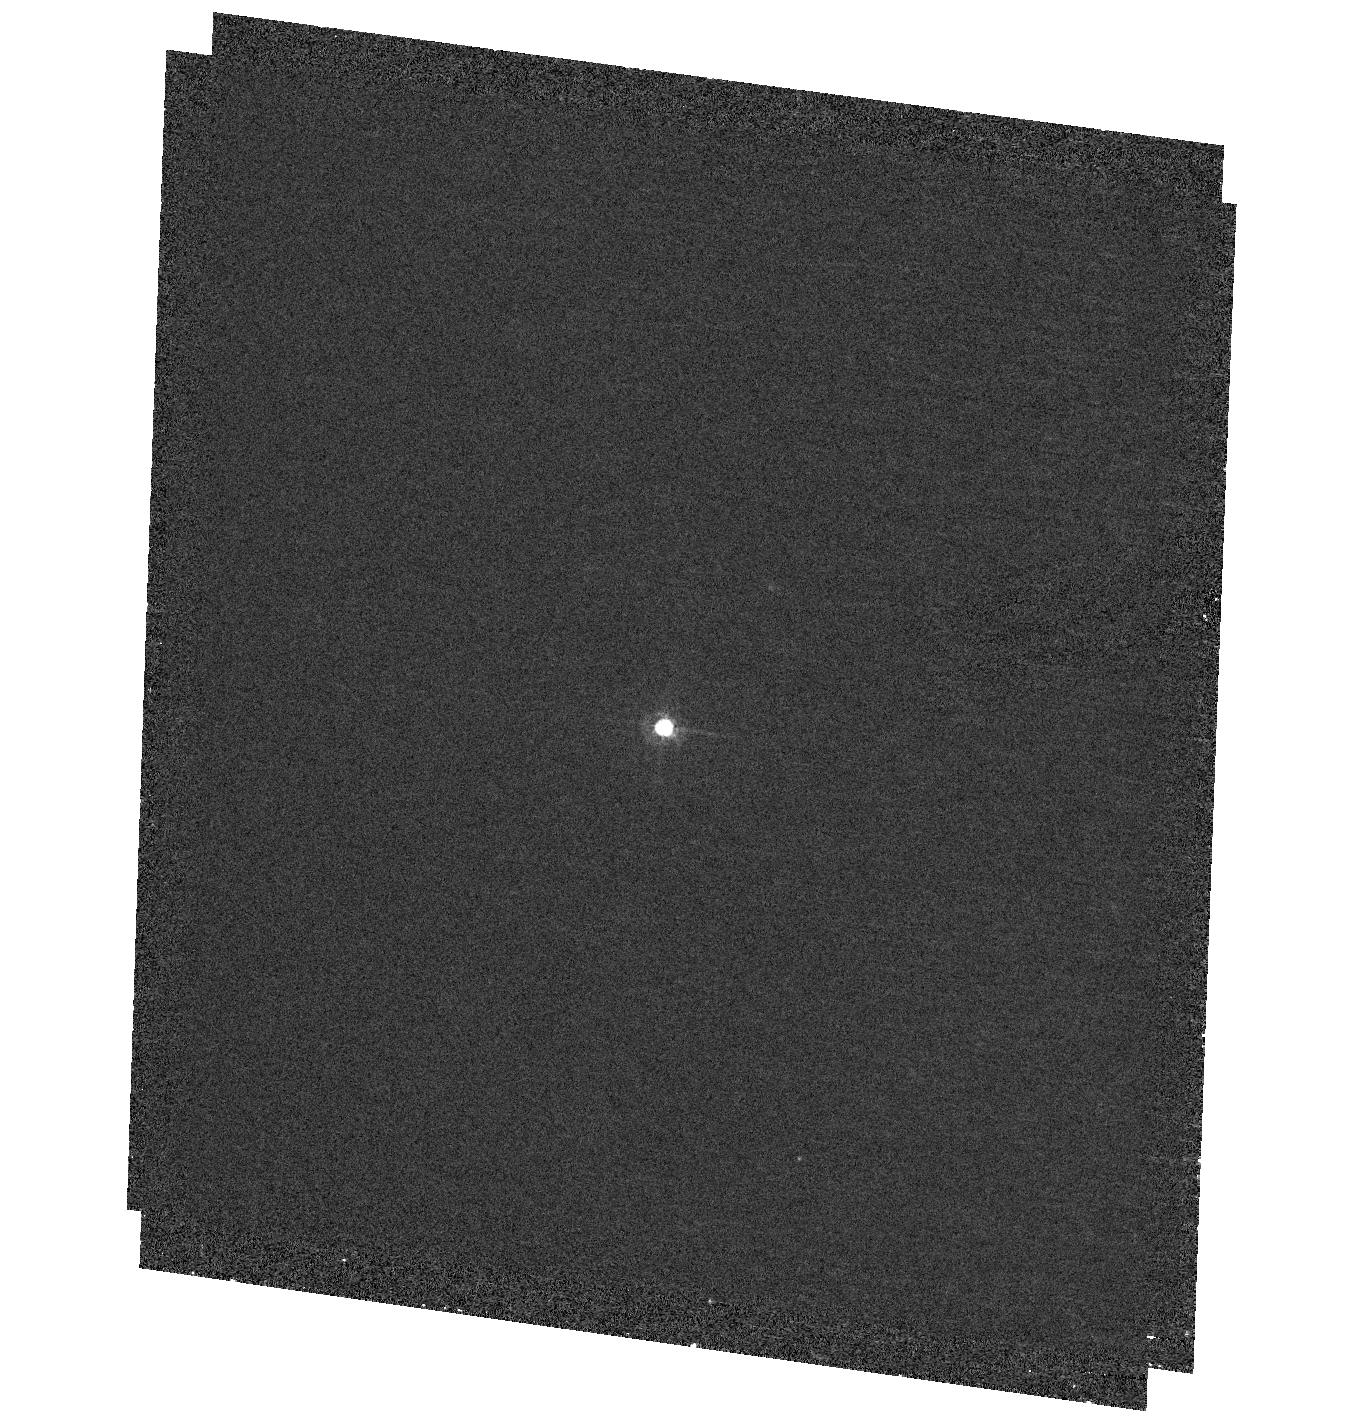
Target: LHS3250
Instrument: ACS/HRC
Filter: F435W
Exposure: 44 min
Observation ID: hst_10564_01_acs_hrc_f435w_j9ct01

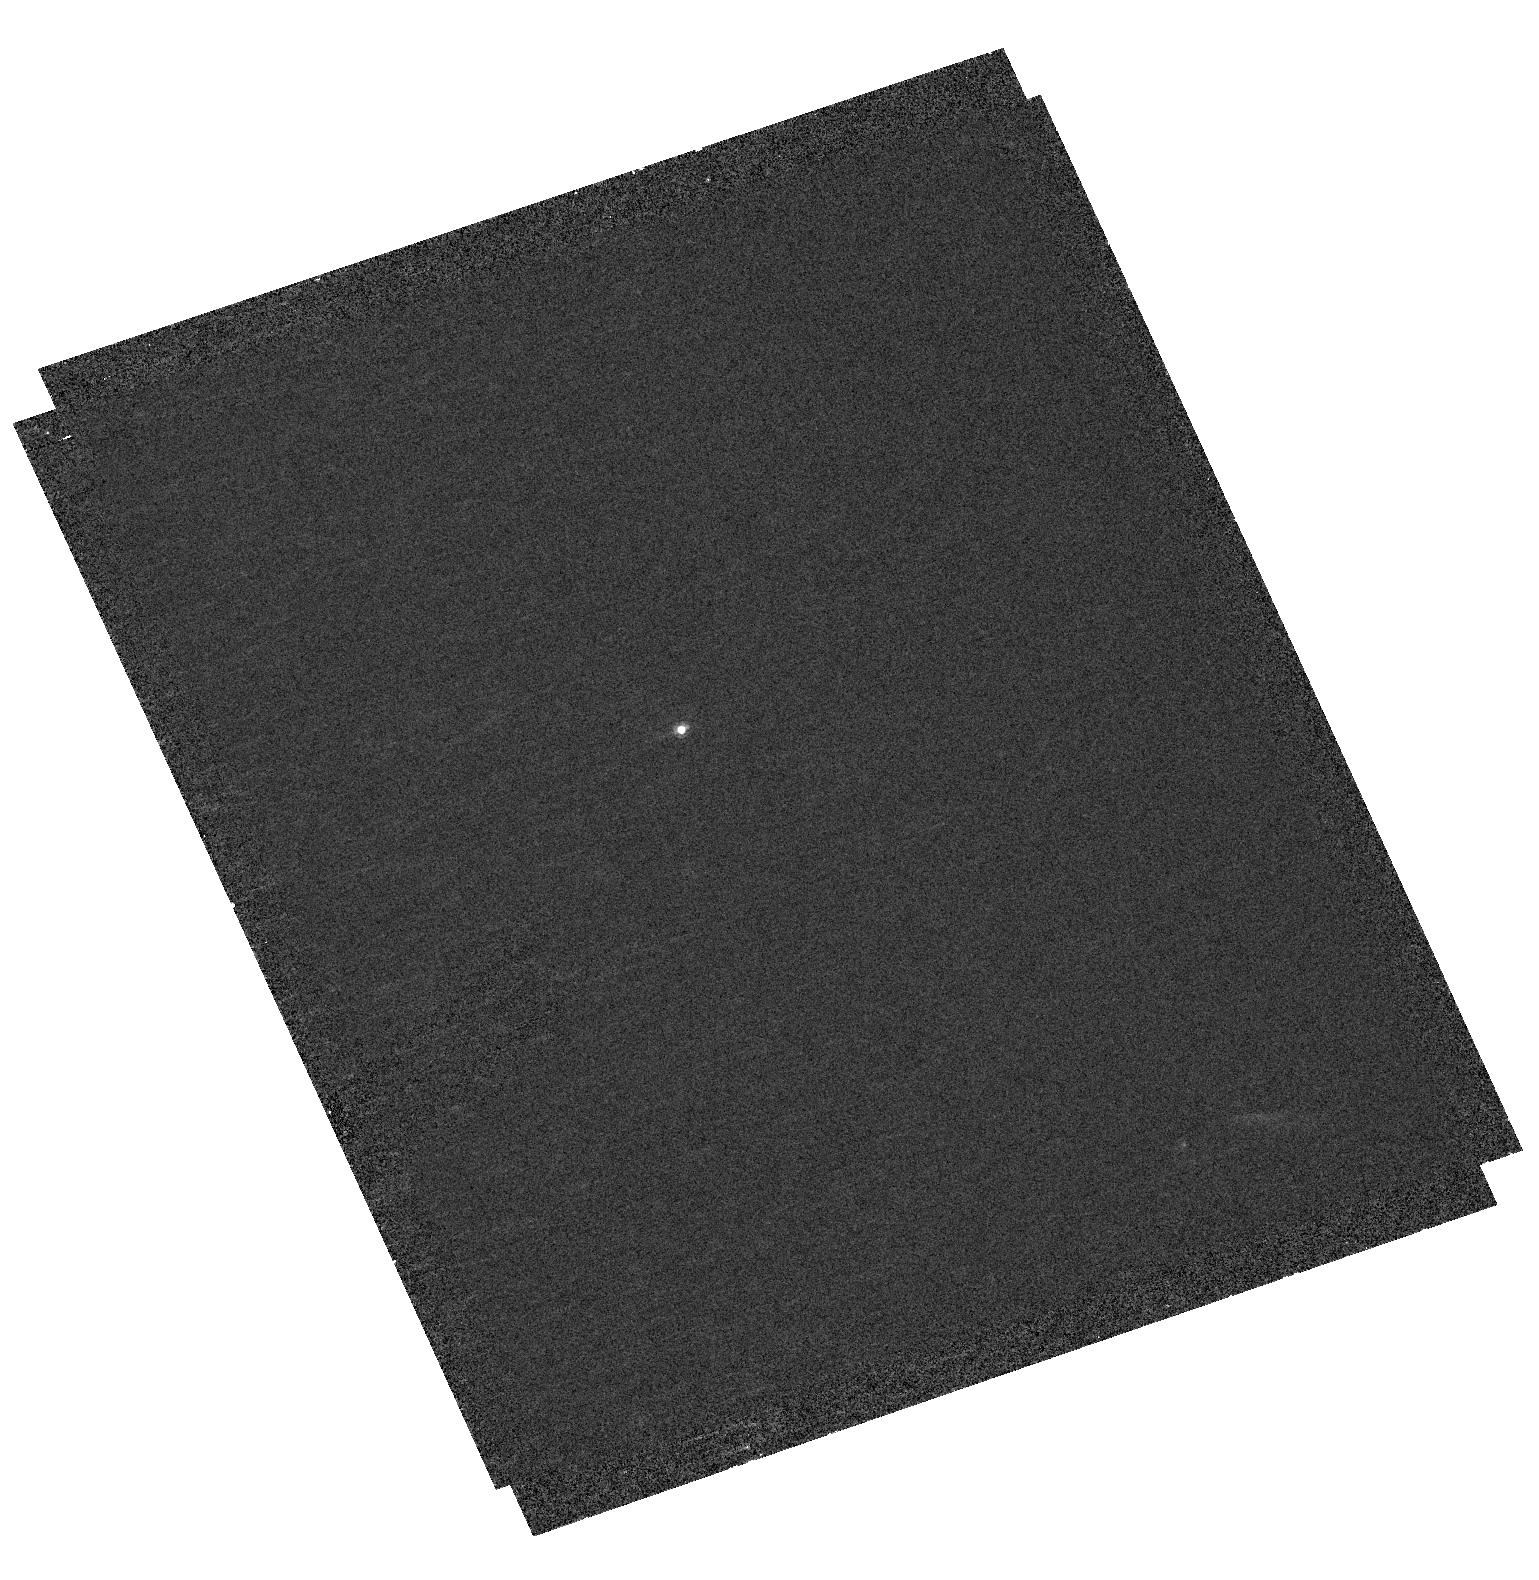
Target: SDSSJ1220
Instrument: ACS/HRC
Filter: F435W
Exposure: 39 min
Observation ID: hst_10564_09_acs_hrc_f435w_j9ct09

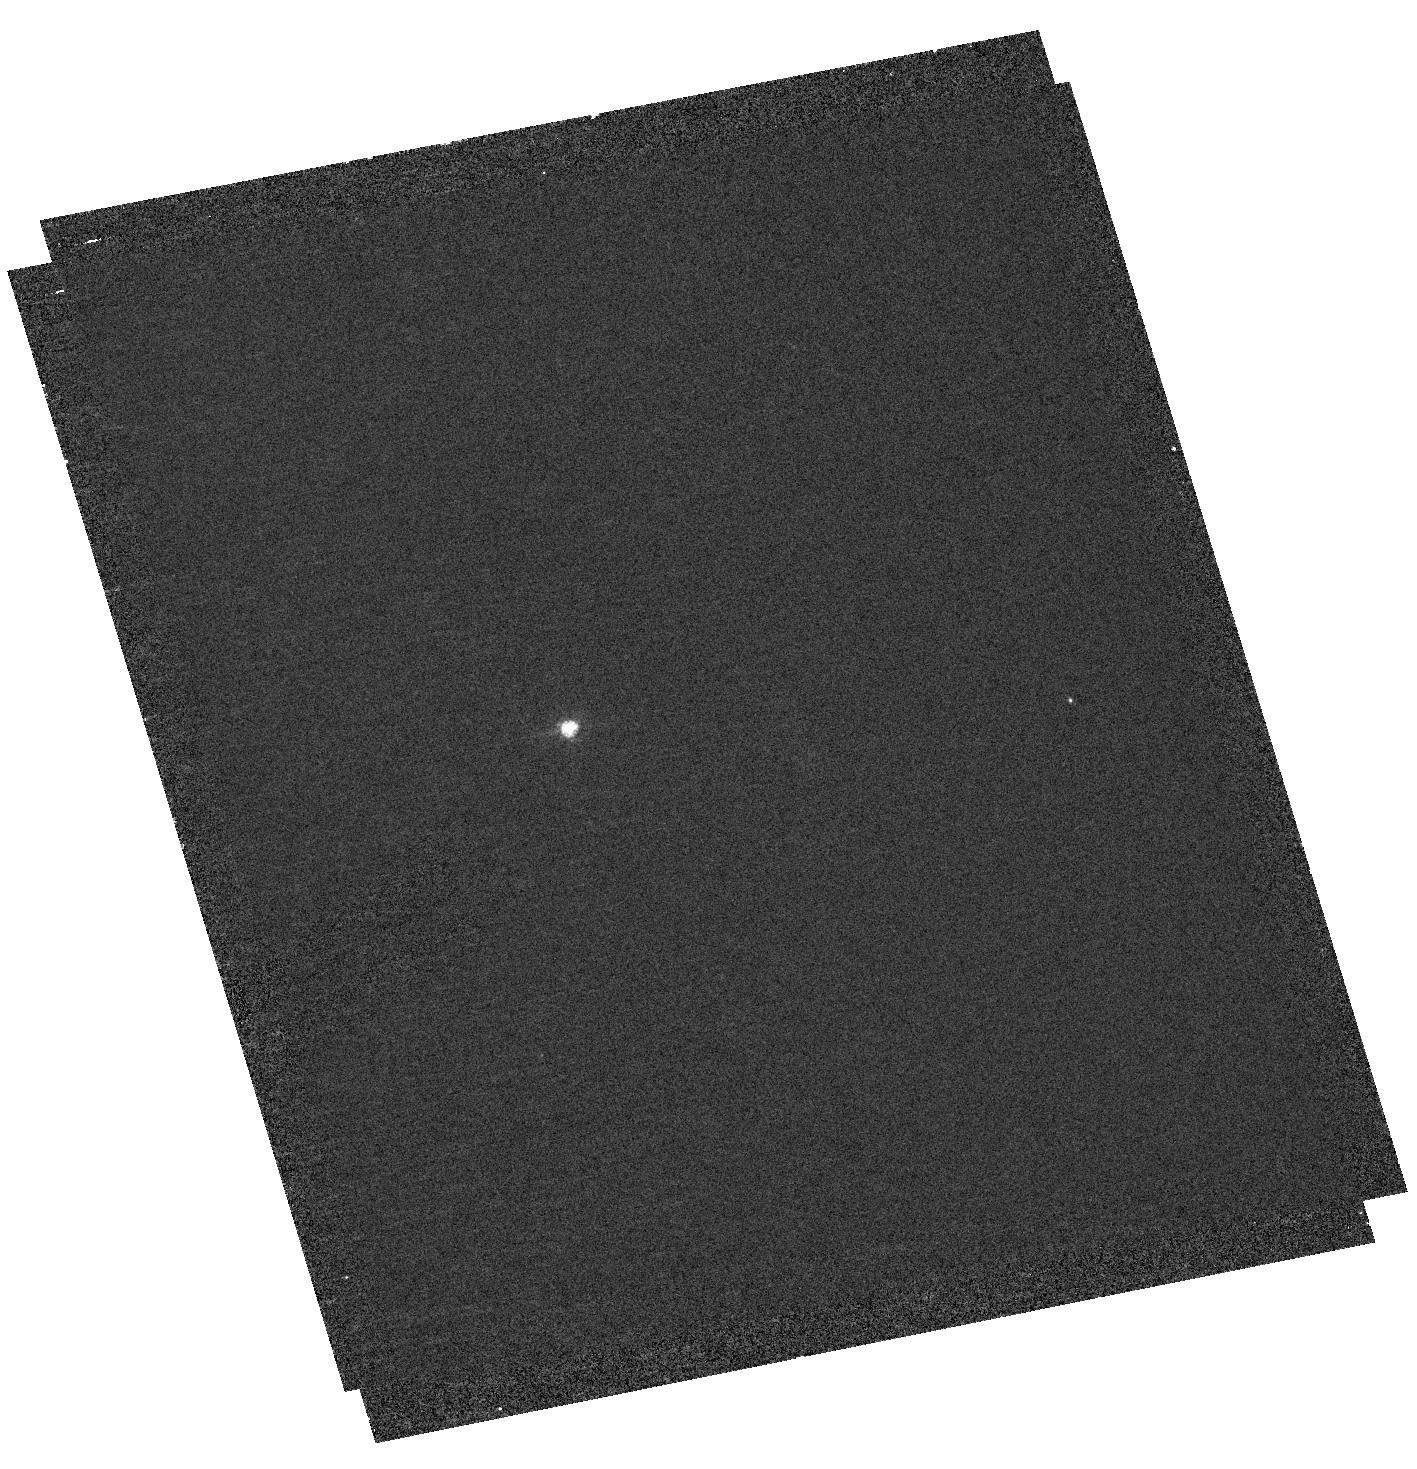
Target: CE51
Instrument: ACS/HRC
Filter: F435W
Exposure: 39 min
Observation ID: hst_10564_06_acs_hrc_f435w_j9ct06

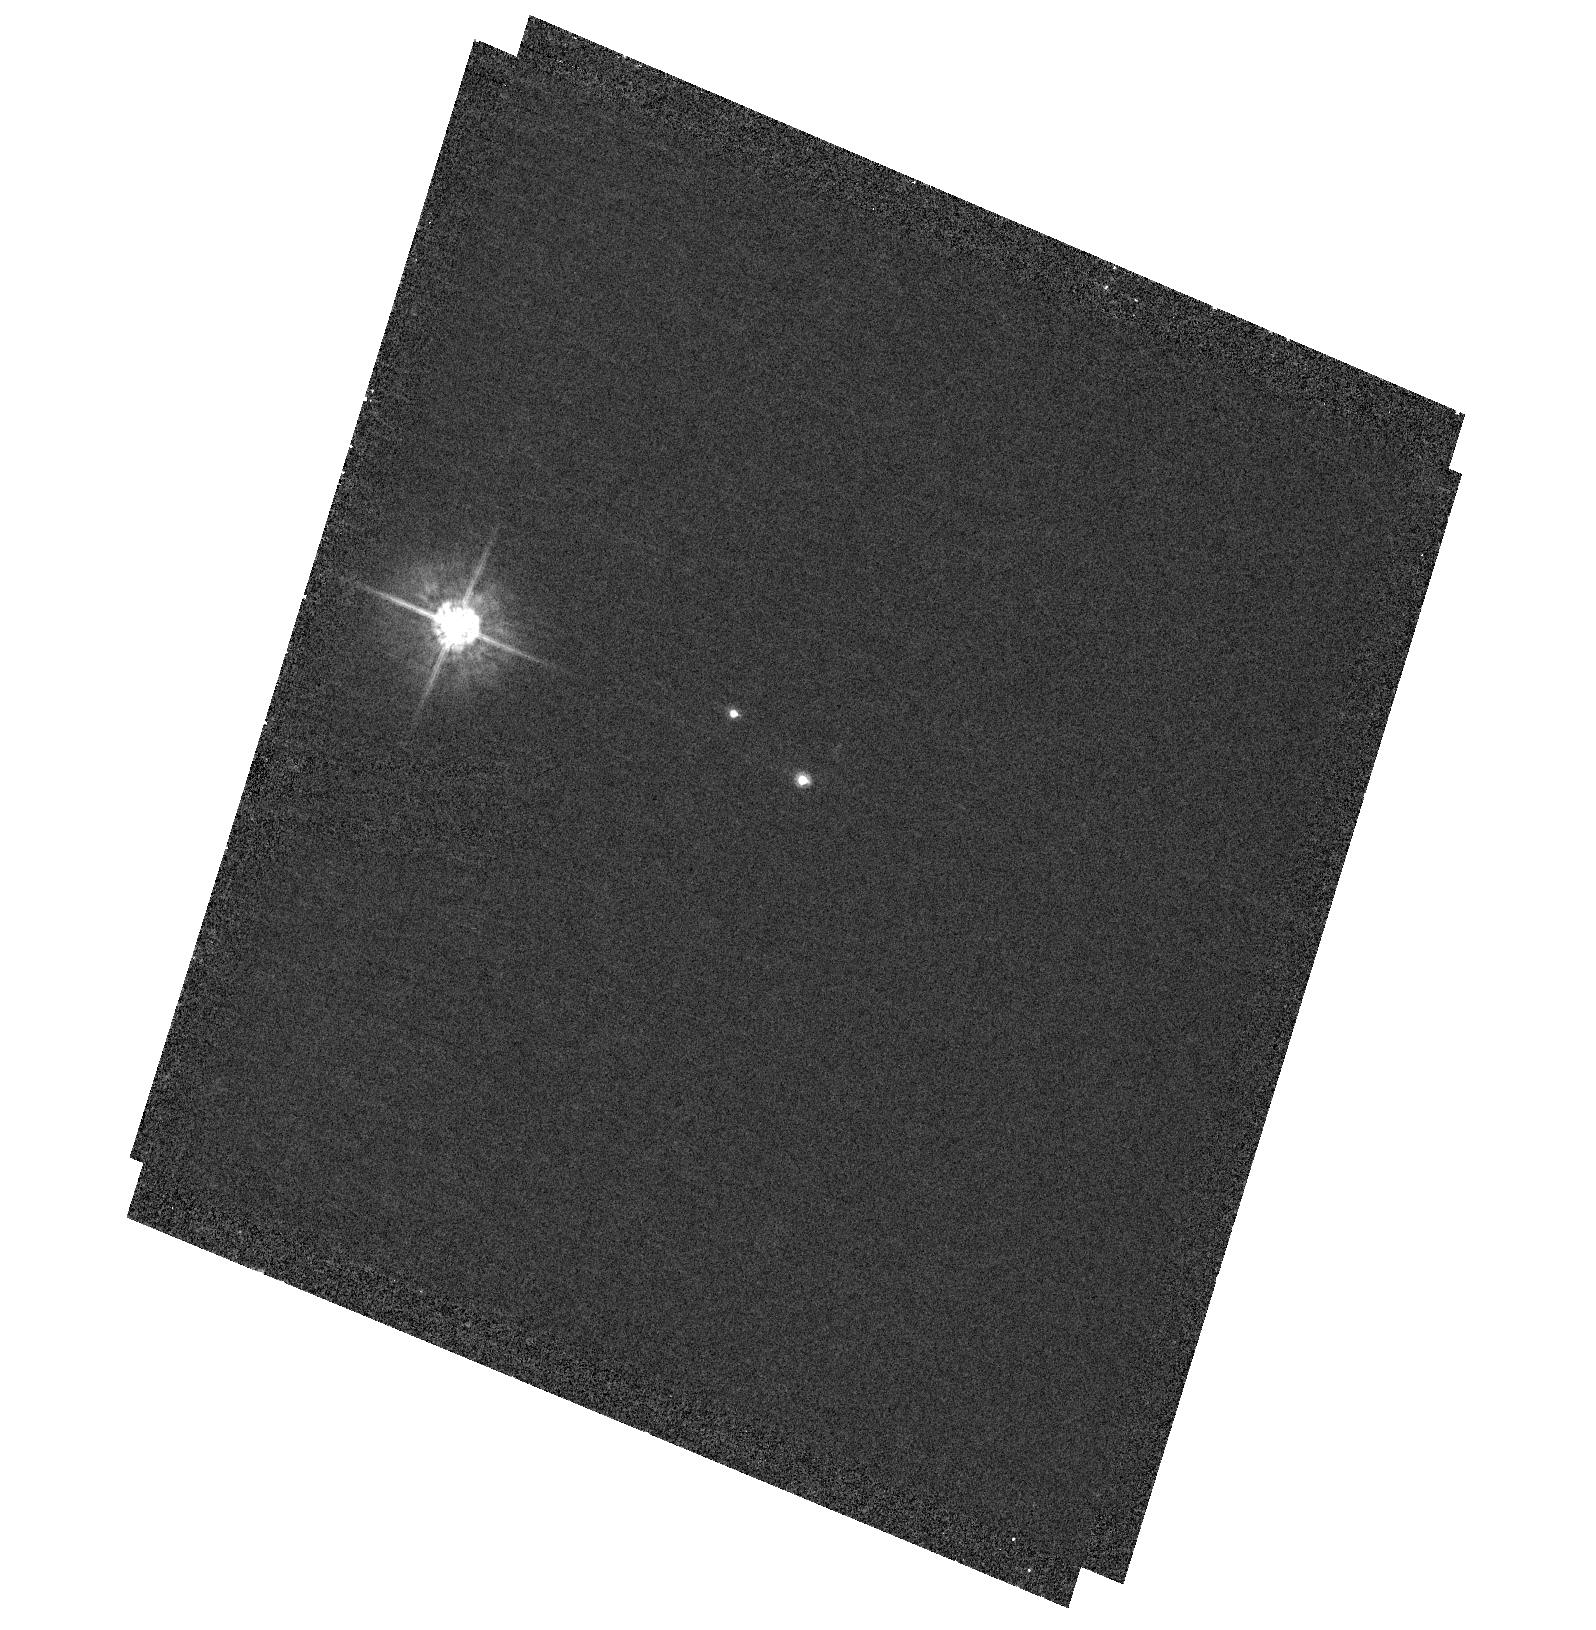
Target: WD0346+246
Instrument: ACS/HRC
Filter: F435W
Exposure: 39 min
Observation ID: hst_10564_02_acs_hrc_f435w_j9ct02

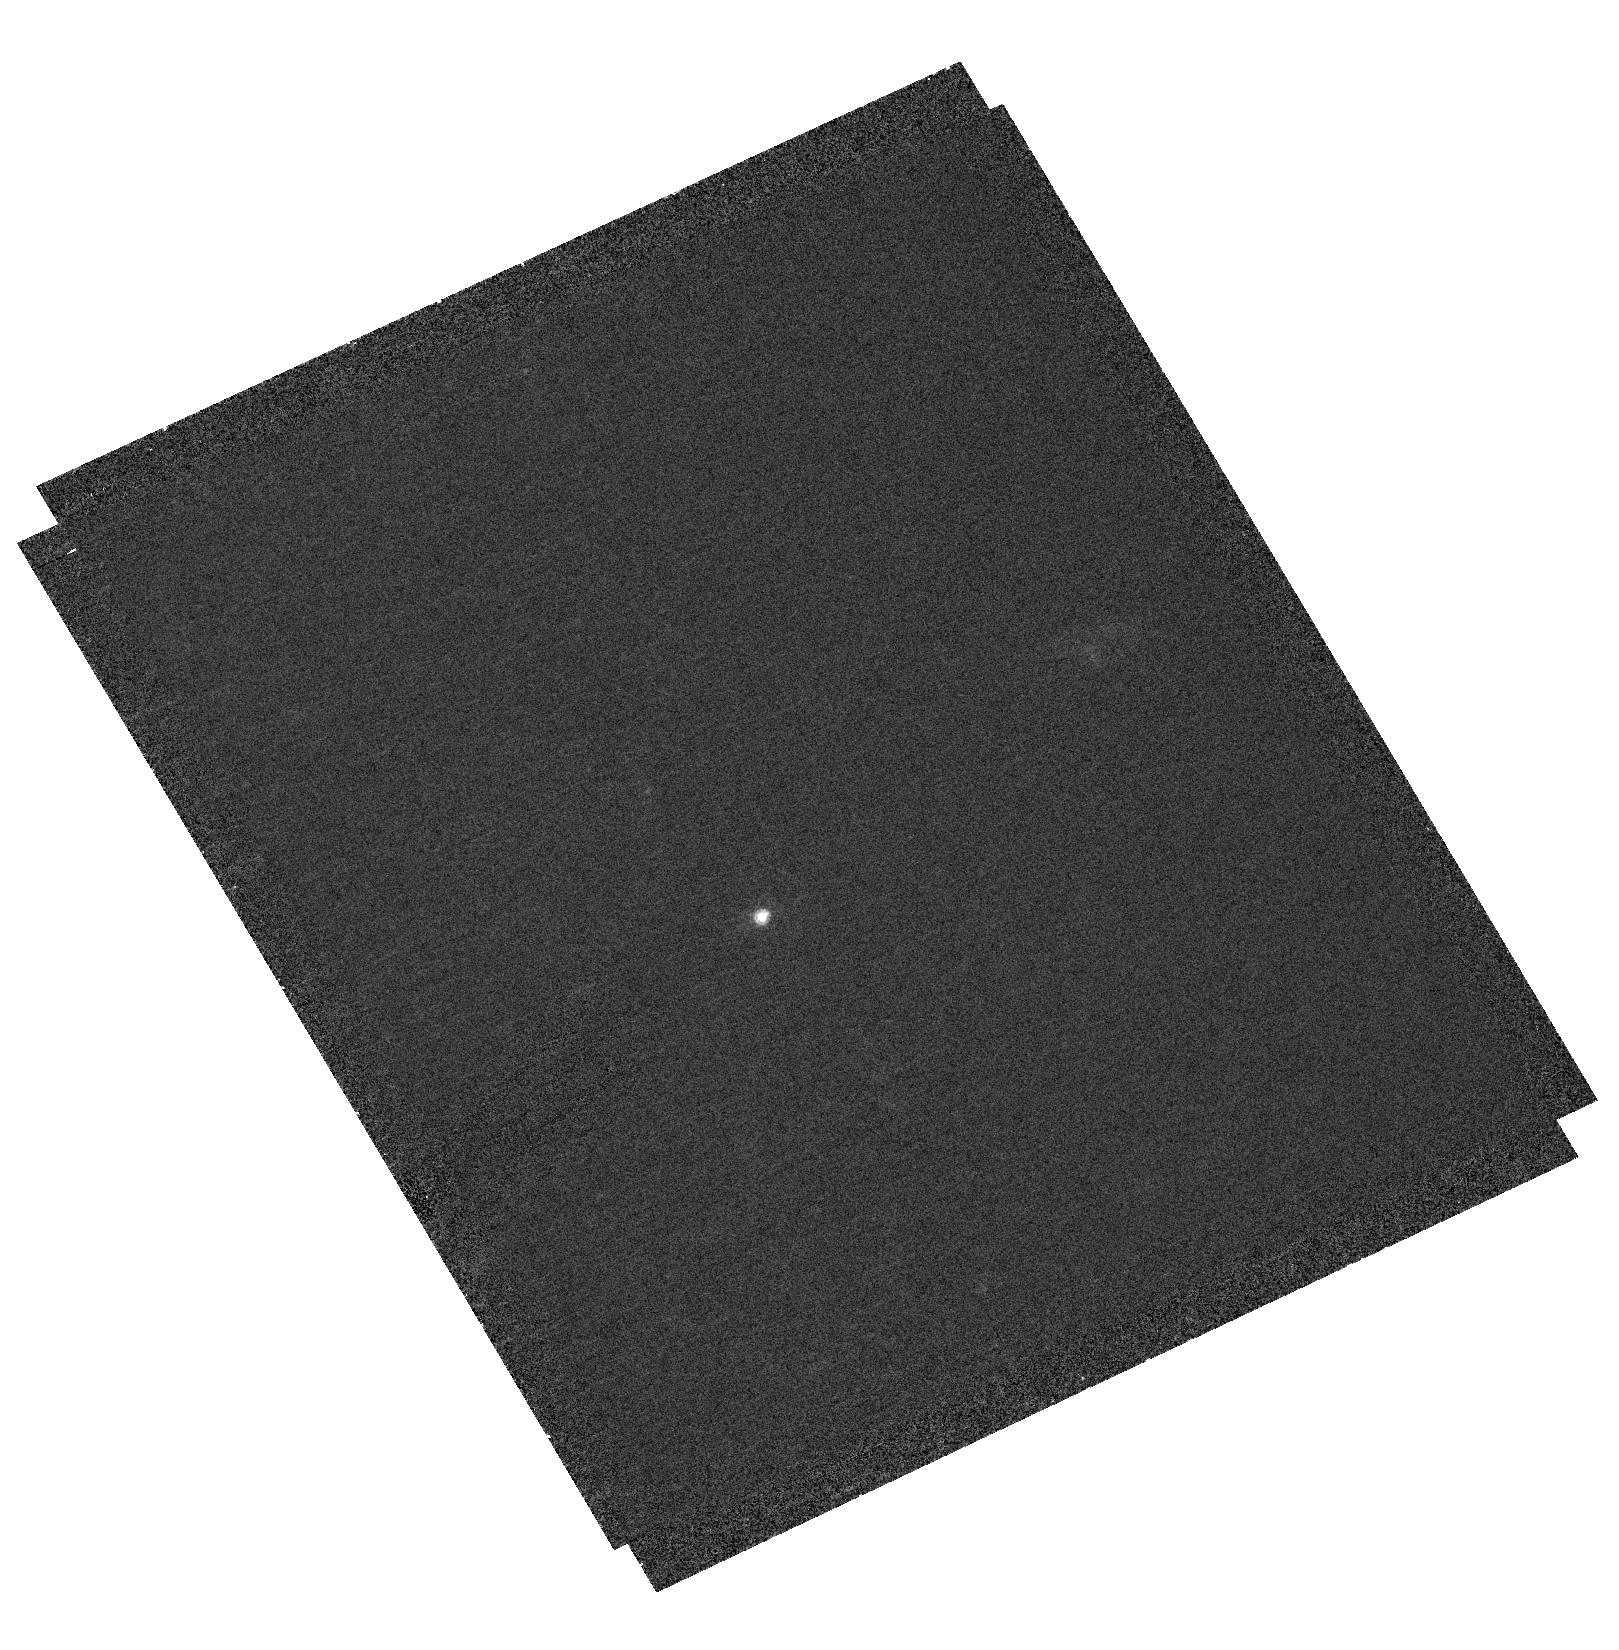
Target: SDSS1337+00
Instrument: ACS/HRC
Filter: F435W
Exposure: 39 min
Observation ID: hst_10564_03_acs_hrc_f435w_j9ct03

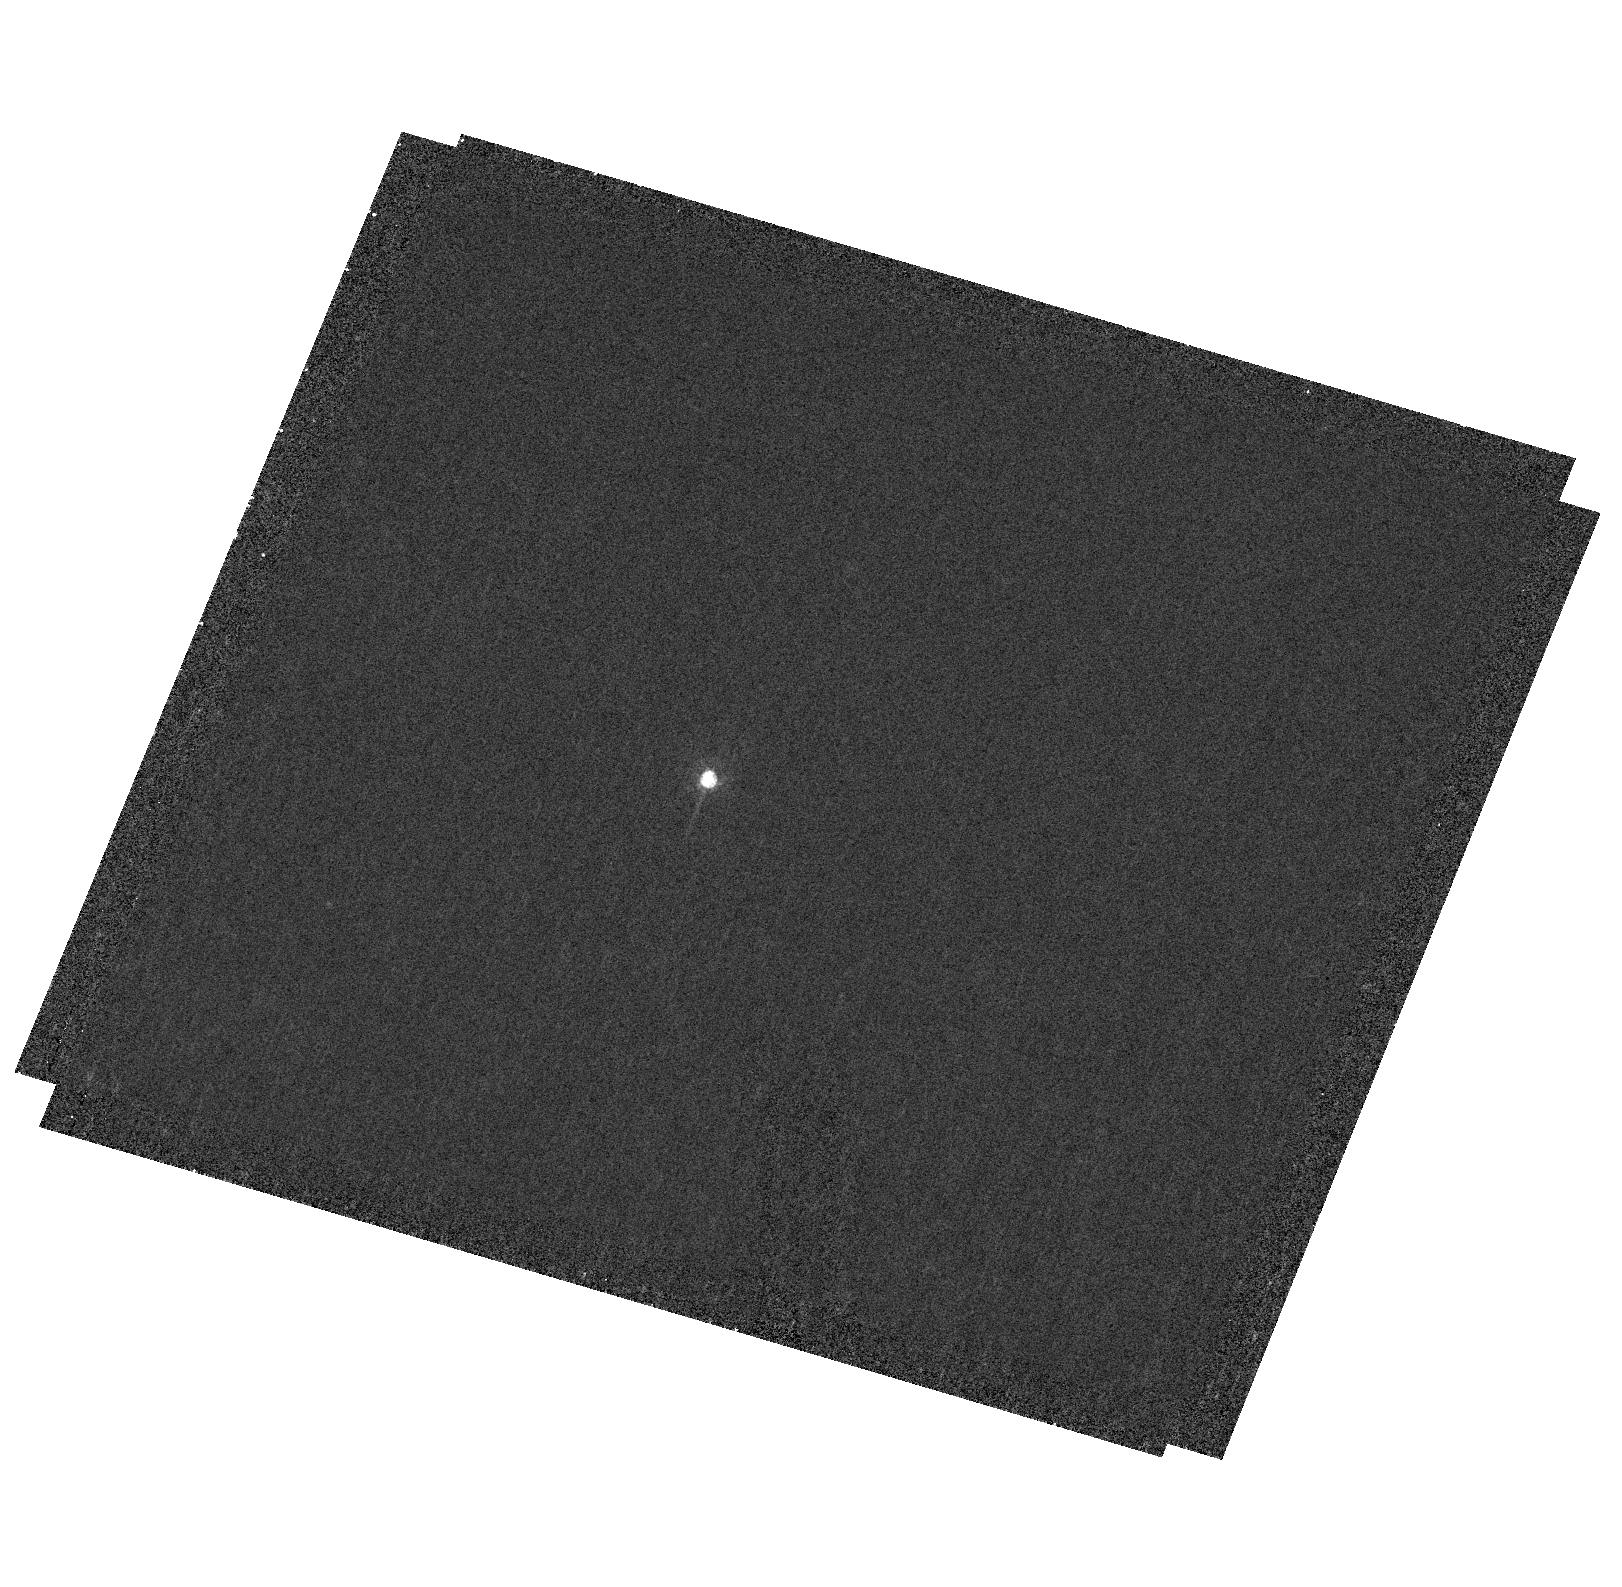
Target: SDSSJ1403
Instrument: ACS/HRC
Filter: F435W
Exposure: 42 min
Observation ID: hst_10564_11_acs_hrc_f435w_j9ct11

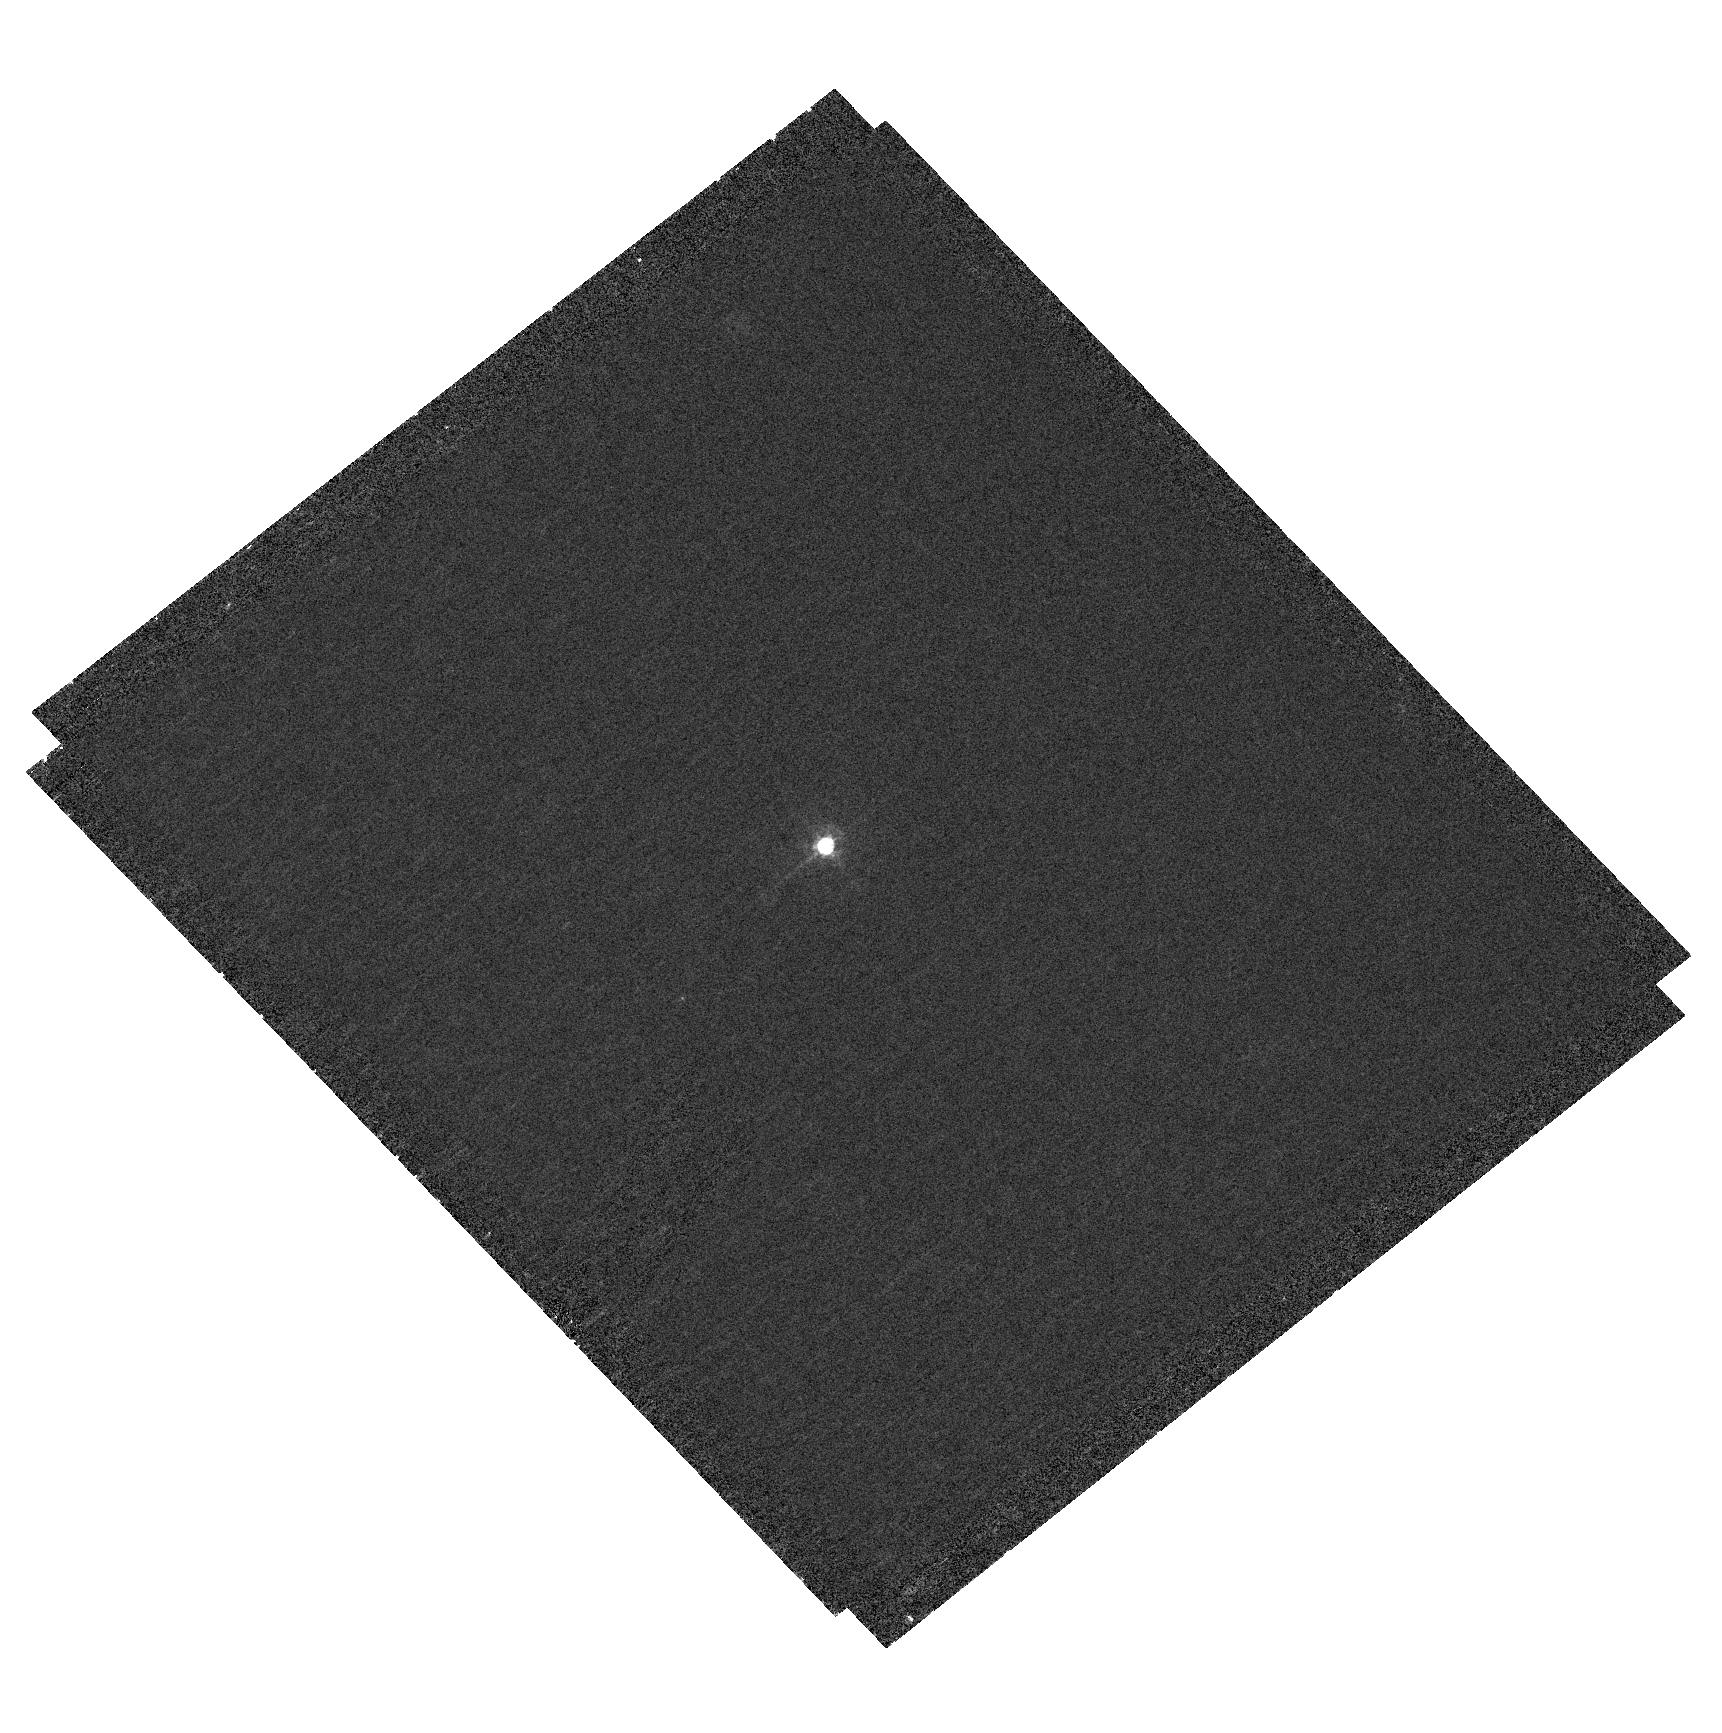
Target: LHS1402
Instrument: ACS/HRC
Filter: F435W
Exposure: 40 min
Observation ID: hst_10564_05_acs_hrc_f435w_j9ct05

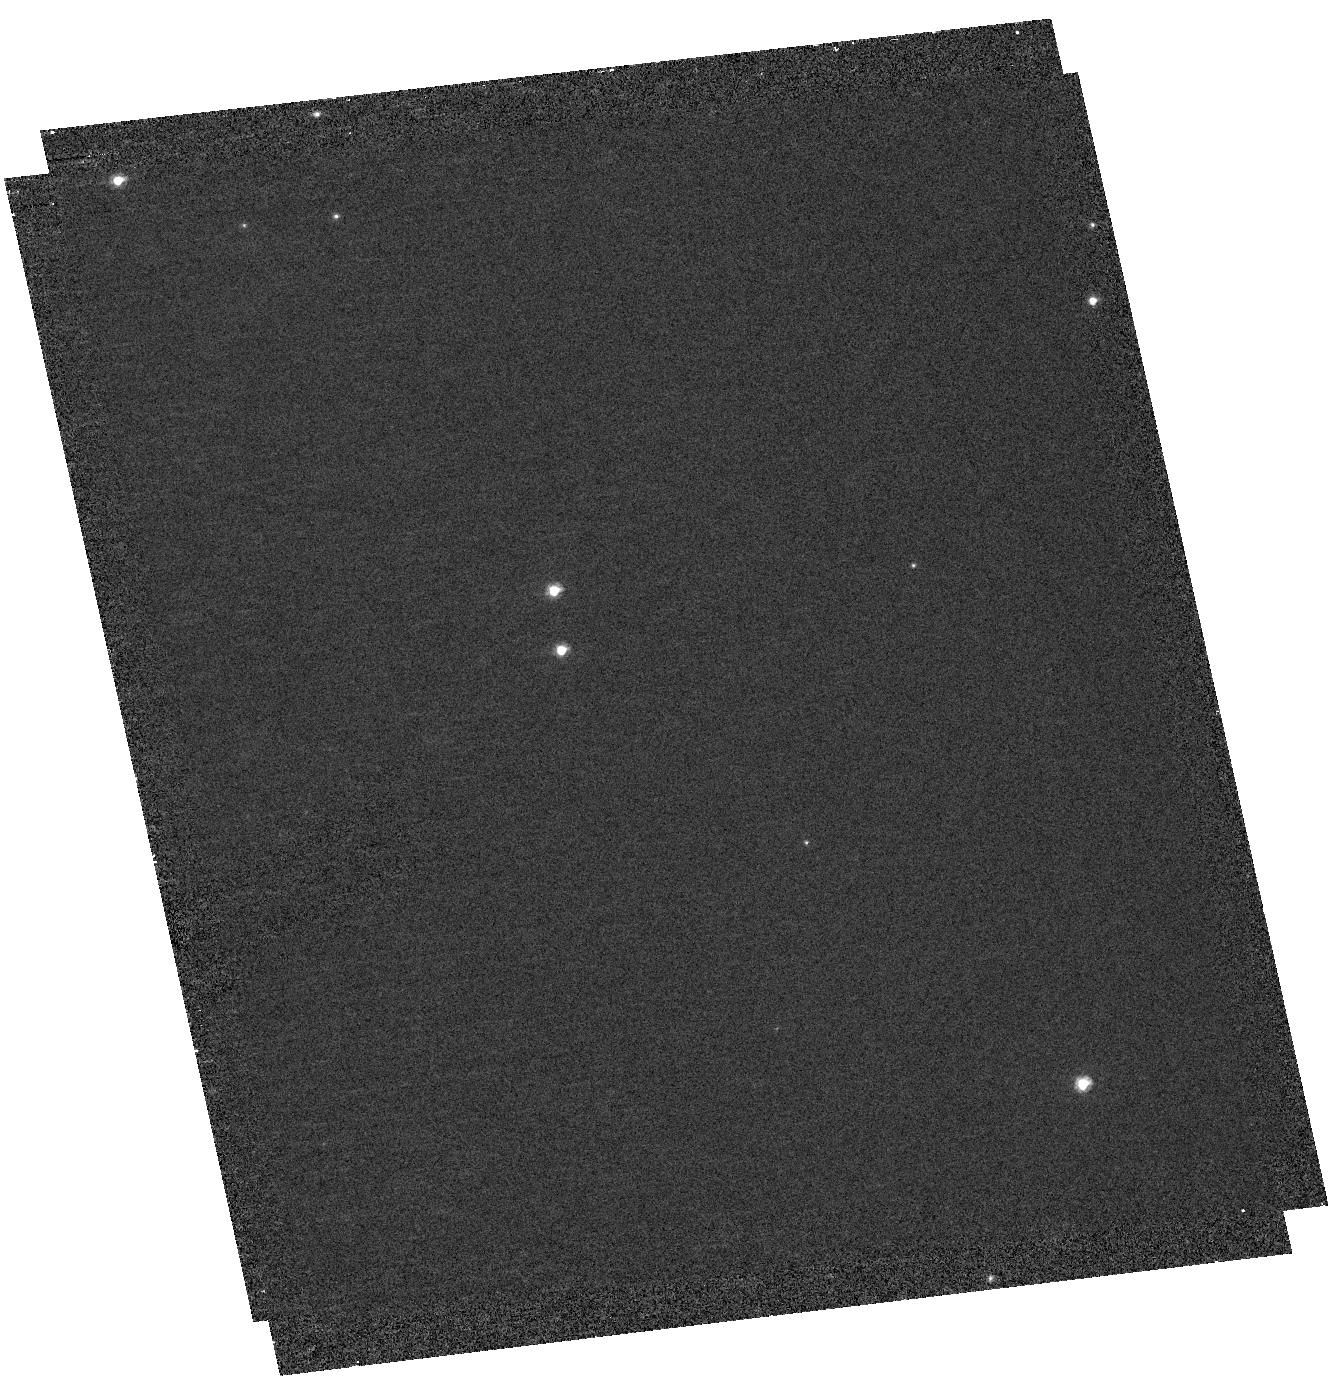
Target: GD392B
Instrument: ACS/HRC
Filter: F435W
Exposure: 40 min
Observation ID: hst_10564_04_acs_hrc_f435w_j9ct04

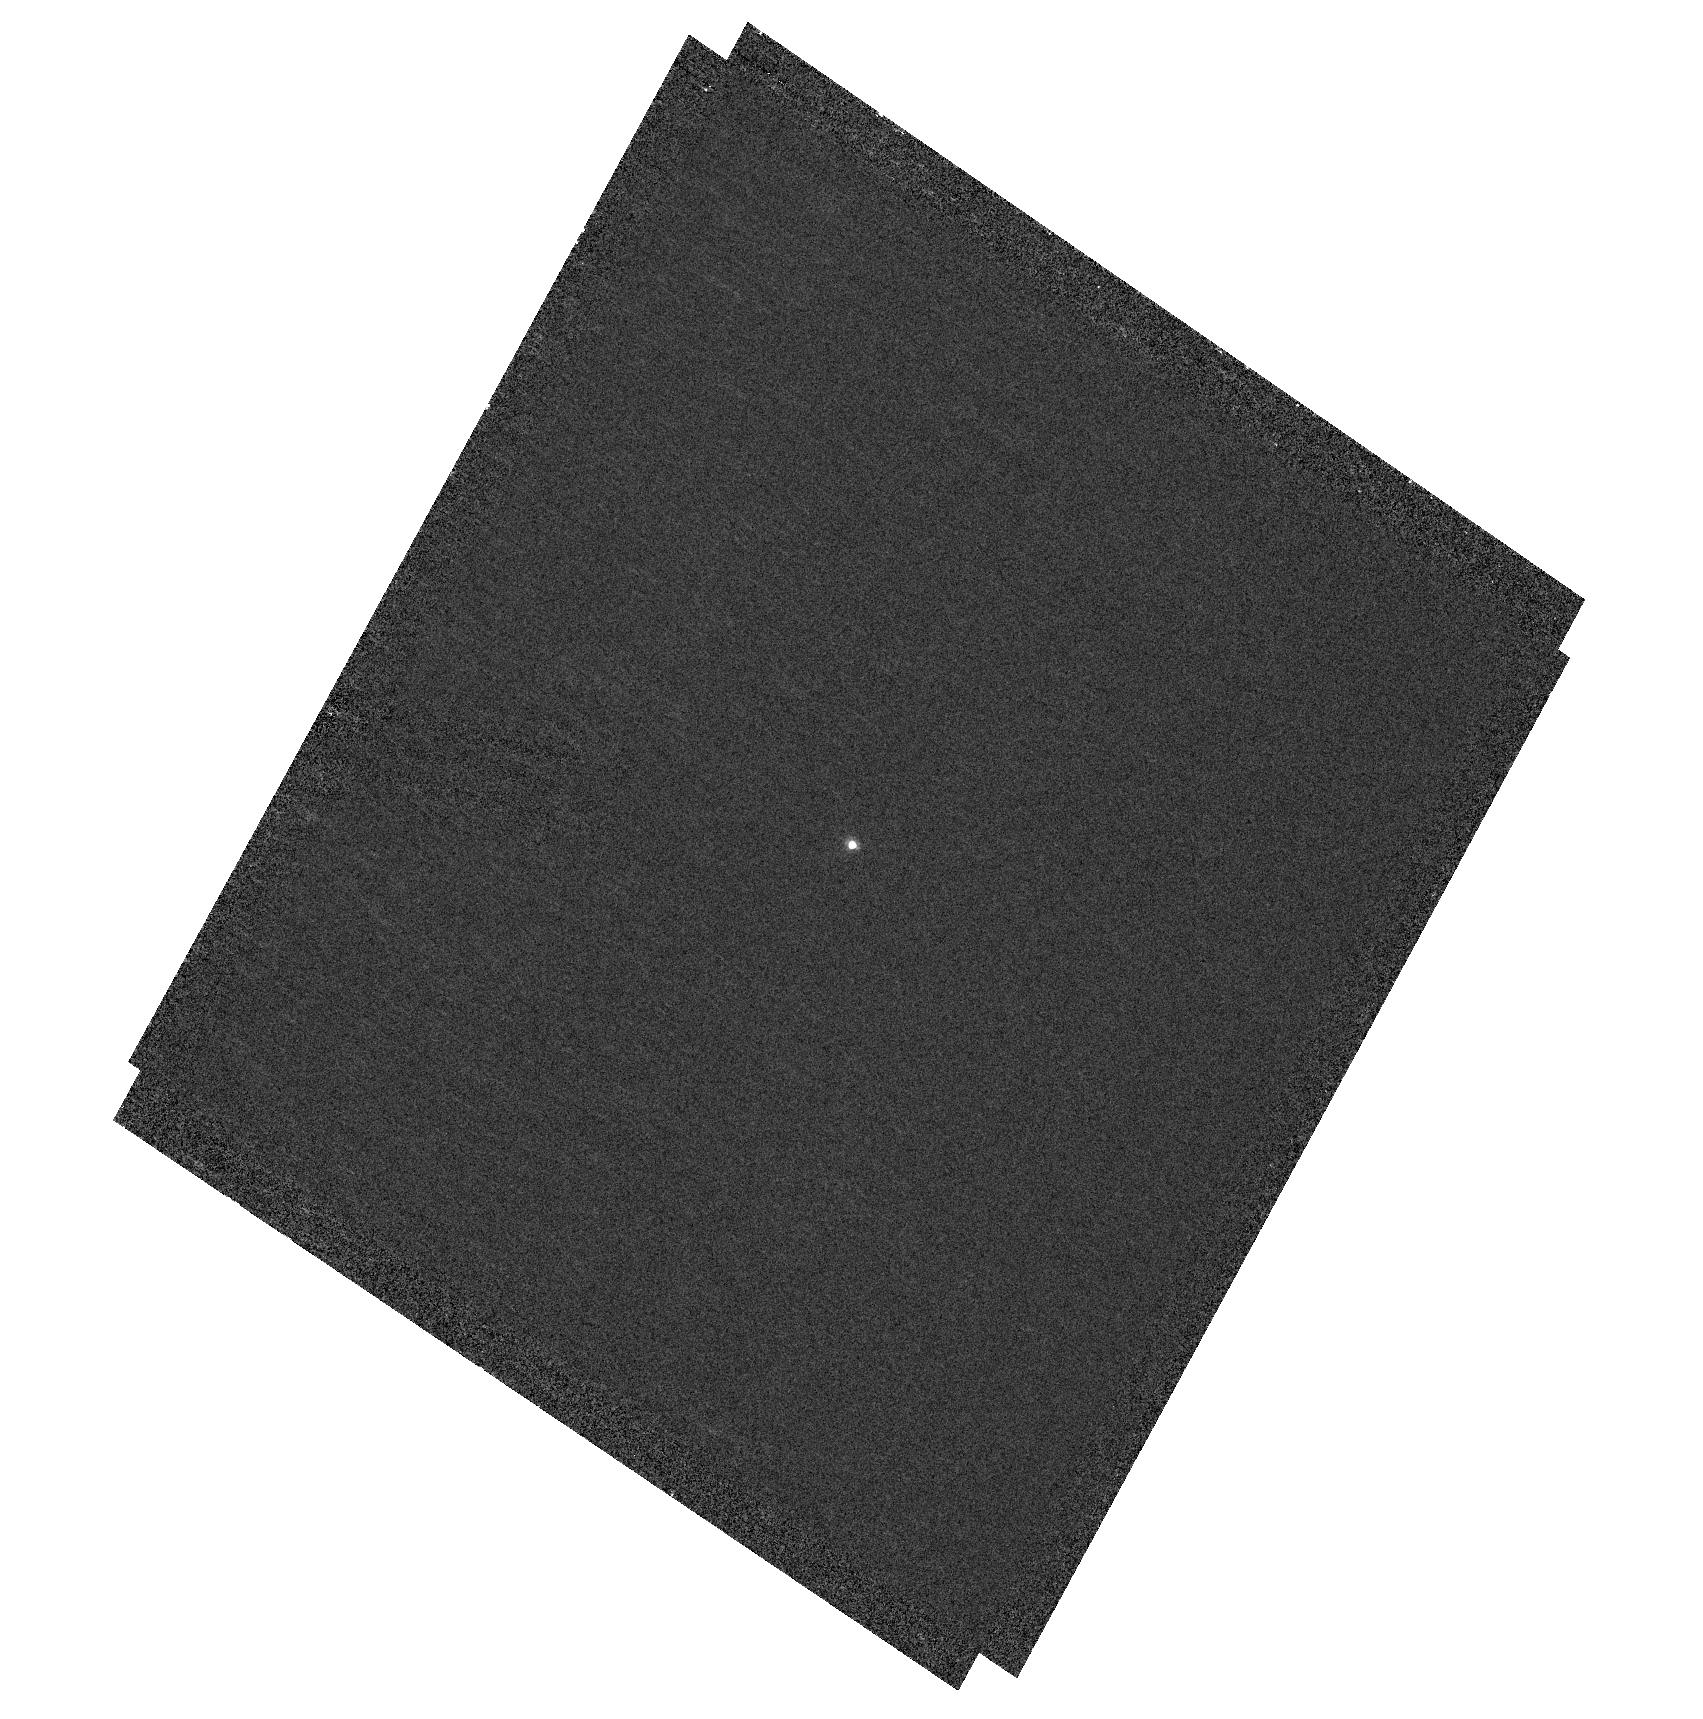
Target: WD2356-209
Instrument: ACS/HRC
Filter: F435W
Exposure: 39 min
Observation ID: hst_10564_07_acs_hrc_f435w_j9ct07

Resolving Ultracool White Dwarf Binaries (PI: Farihi, Jay)

We propose an ACS/HRC imaging survey of the coolest white dwarfs known in order to search for binarity. Current models fail to match observed spectral energy distributions of these sub-4000K stellar remnants, consistently predicting much lower luminosities than observed. A possible explanation is that they are binary in nature. Because these cool degenerates have no spectral features, the only way to investigate their apparent overluminosity is with very high resolution imaging, which can only be done with HST (these stars are far too faint to be observed with adaptive optics on the ground). Optical wavelengths are ideal because the spectral energy distributions of these old degenerates peak near 600 nm. With the F435W filter we will be able to partially resolve equally luminous binaries as close as 0.02", which corresponds to within 0.6 AU for over half of the 12 proposed target stars. The collected data will be critical in determining whether these stars represent the oldest white dwarfs in the solar neighborhood.